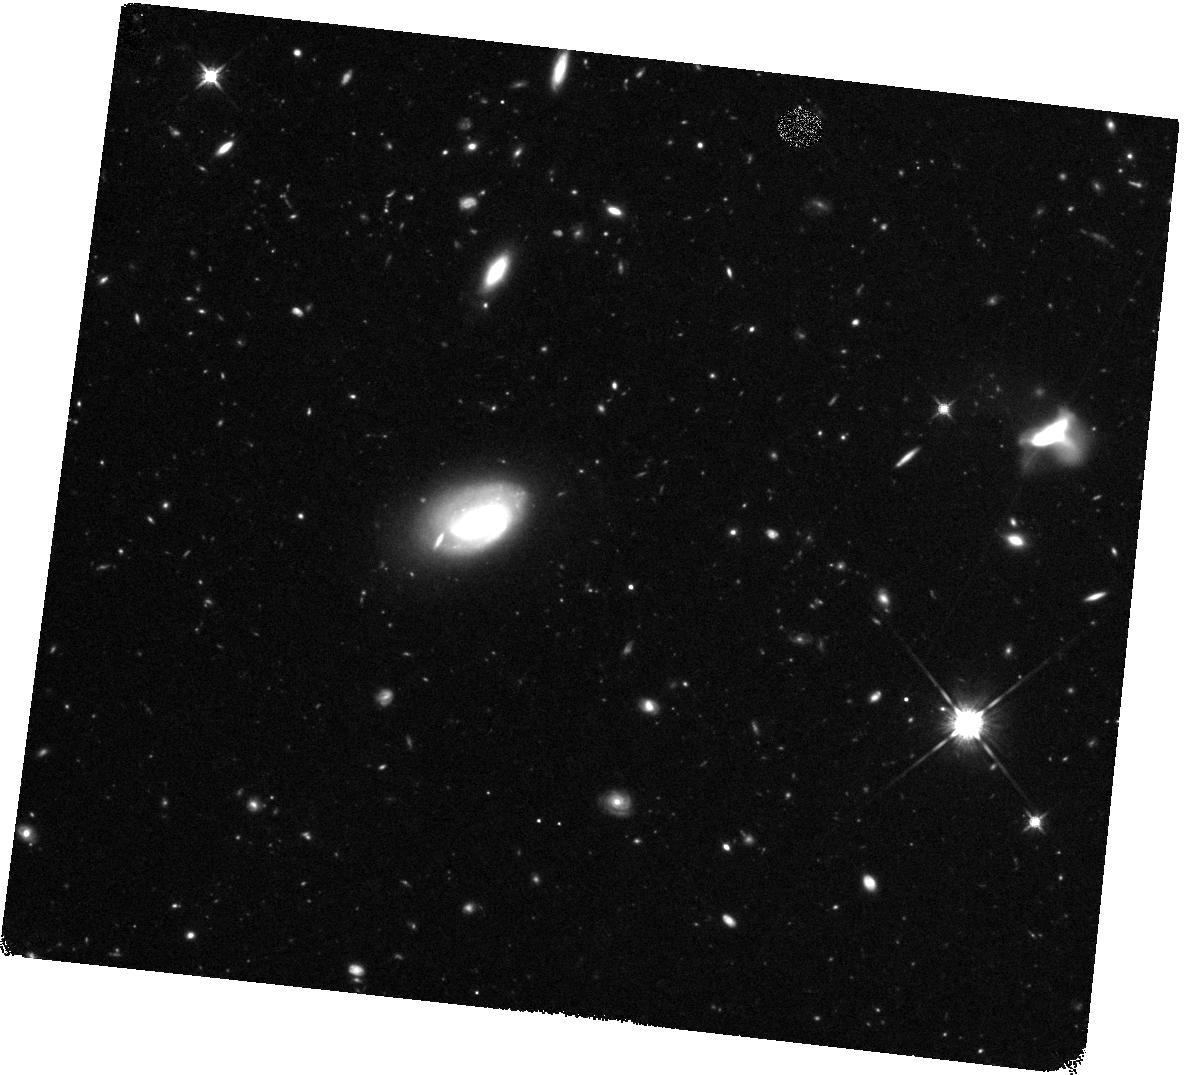
Target: HC-6I
Instrument: WFC3/IR
Filter: F140W
Exposure: 1.2 h
Observation ID: hst_11108_08_wfc3_ir_f140w_ia2g08

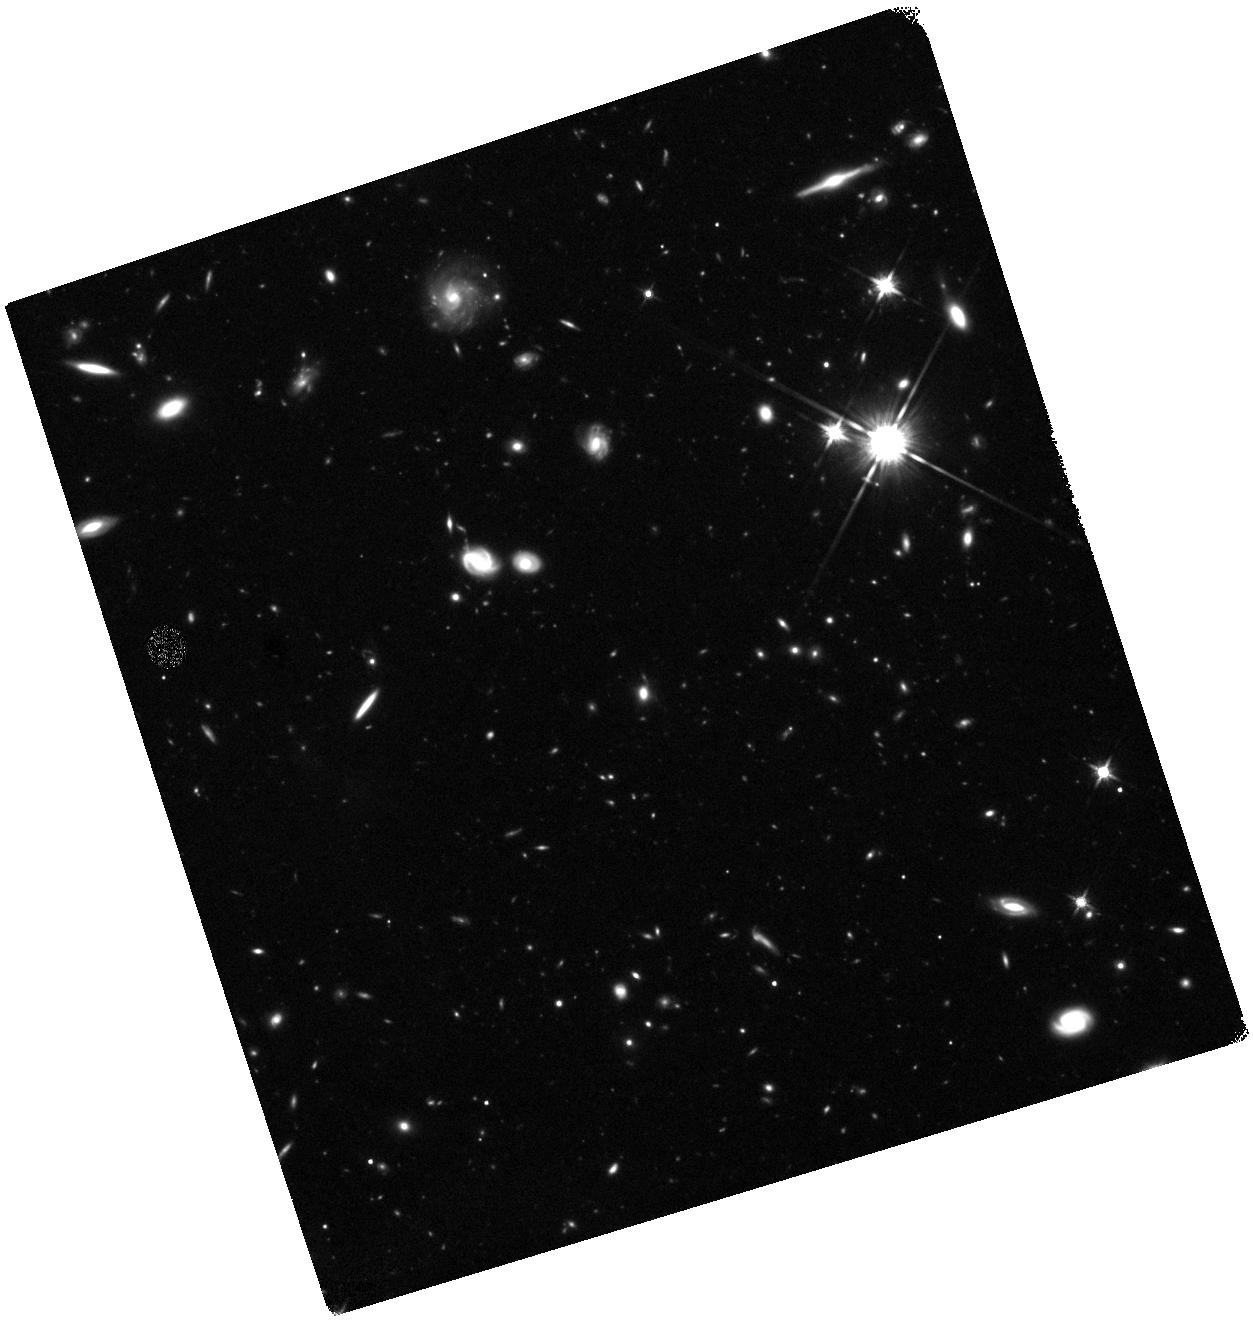
Target: HC-6G
Instrument: WFC3/IR
Filter: F140W
Exposure: 1.2 h
Observation ID: hst_11108_06_wfc3_ir_f140w_ia2g06

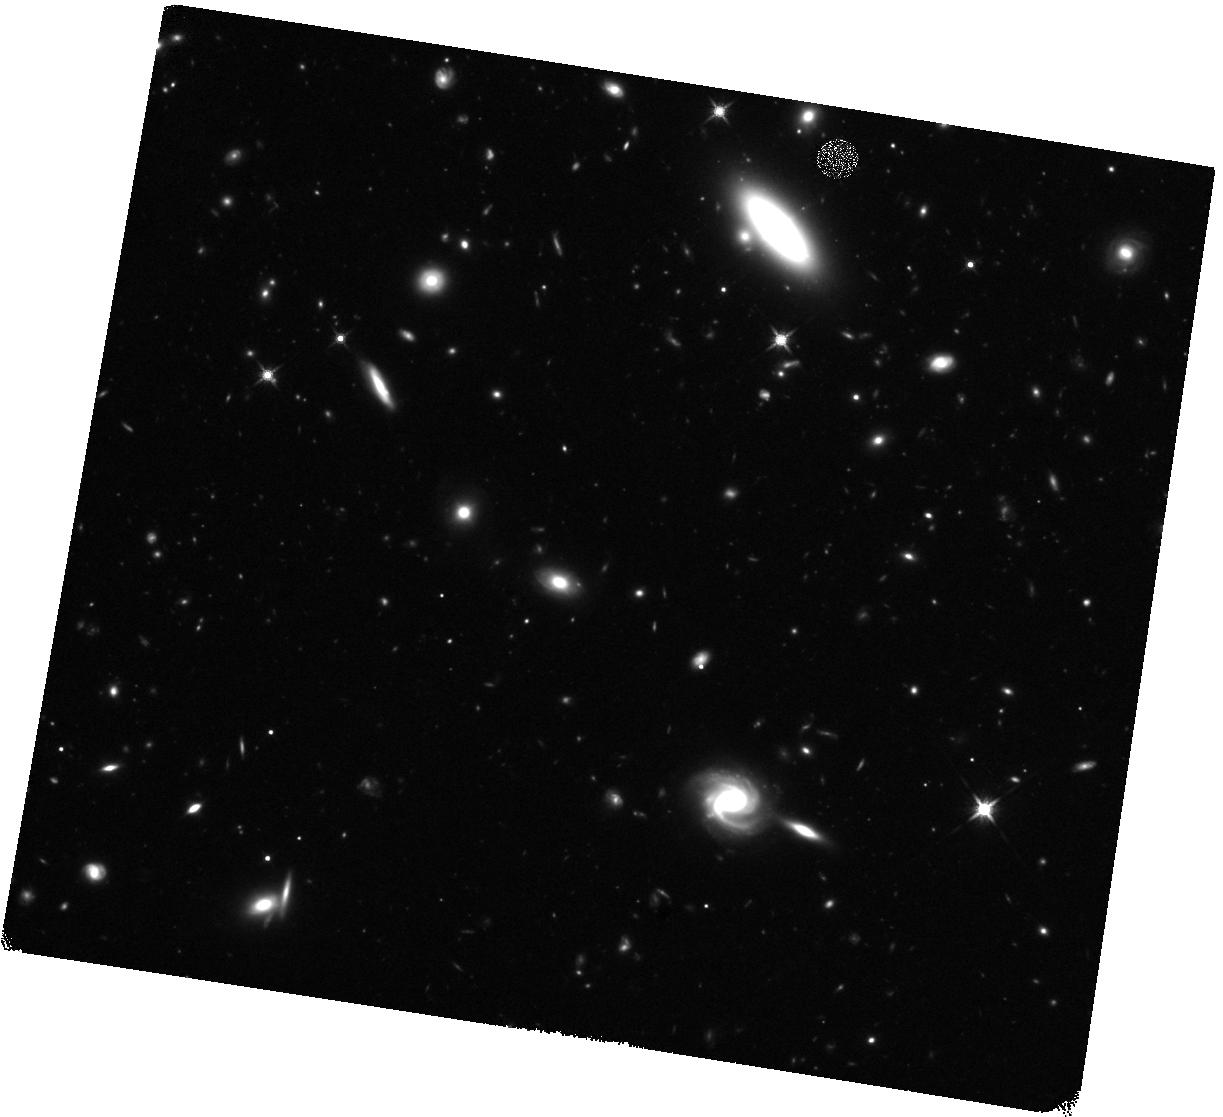
Target: HC-6DE
Instrument: WFC3/IR
Filter: F140W
Exposure: 1.2 h
Observation ID: hst_11108_03_wfc3_ir_f140w_ia2g03

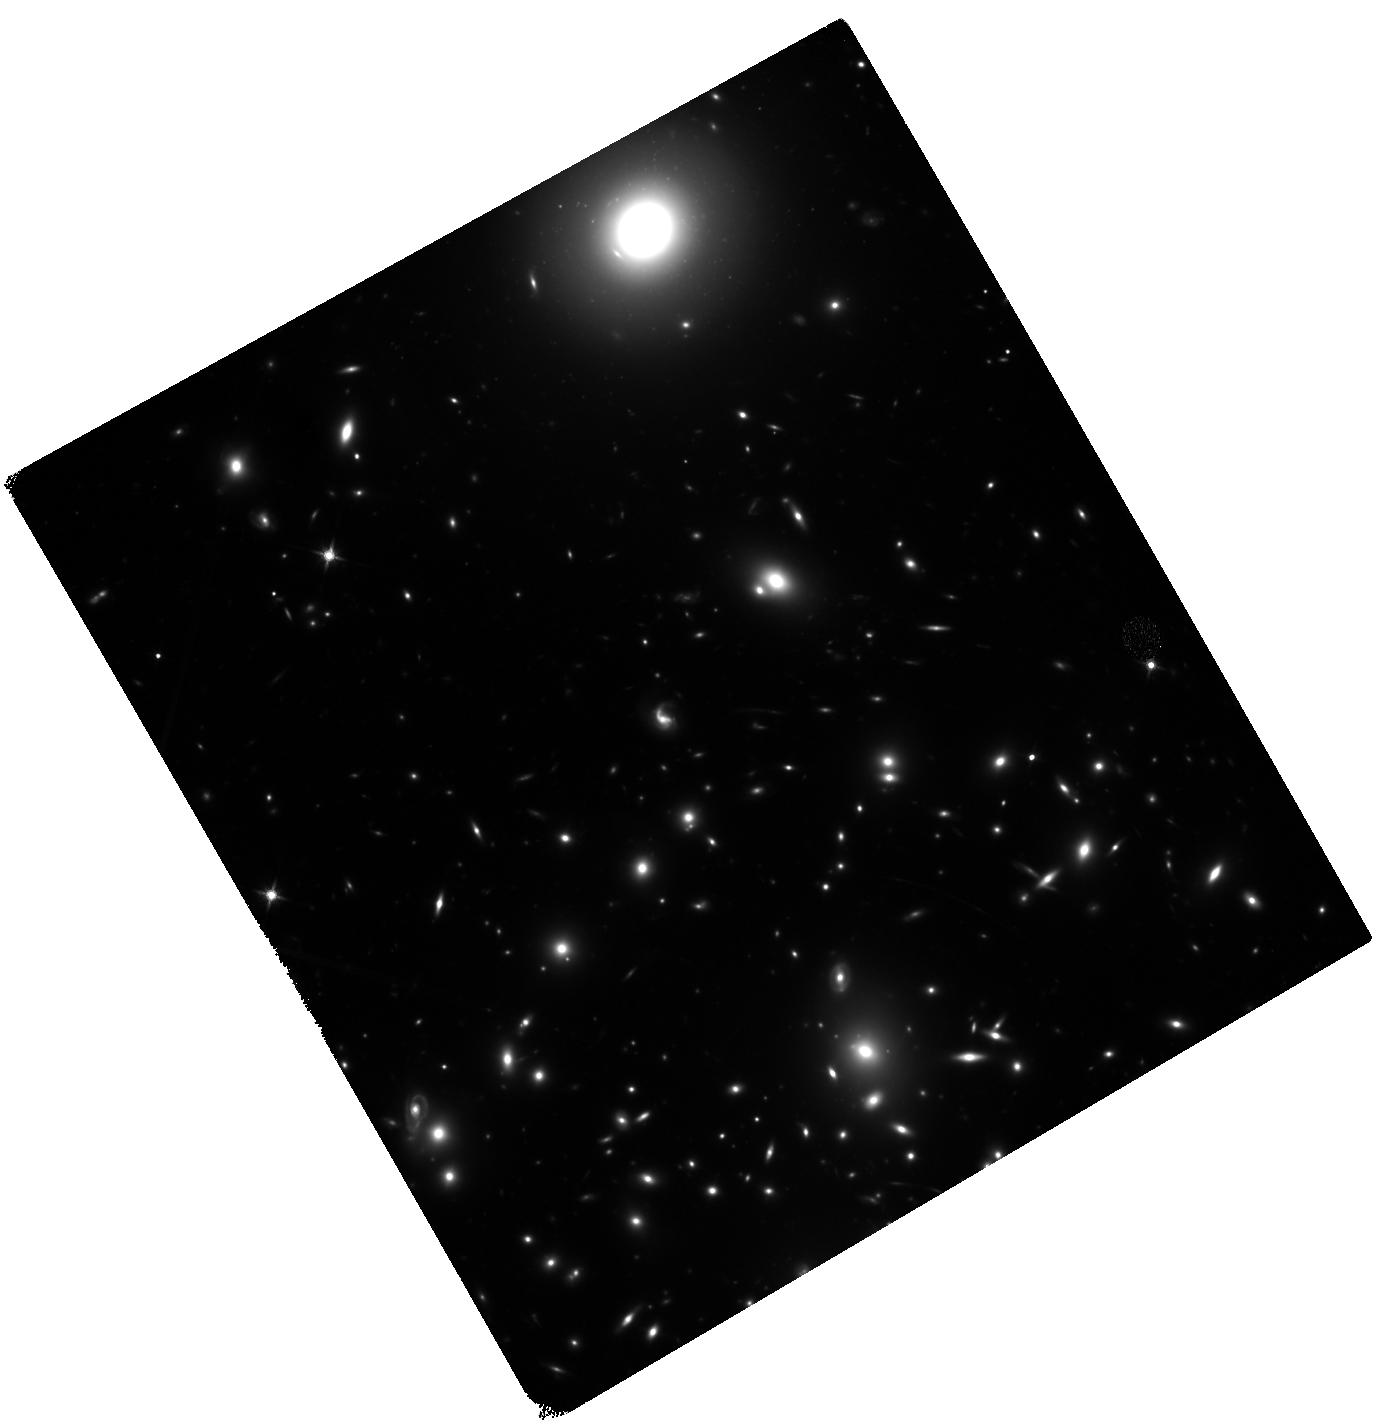
Target: HCM-6A
Instrument: WFC3/IR
Filter: F140W
Exposure: 1.2 h
Observation ID: hst_11108_05_wfc3_ir_f140w_ia2g05

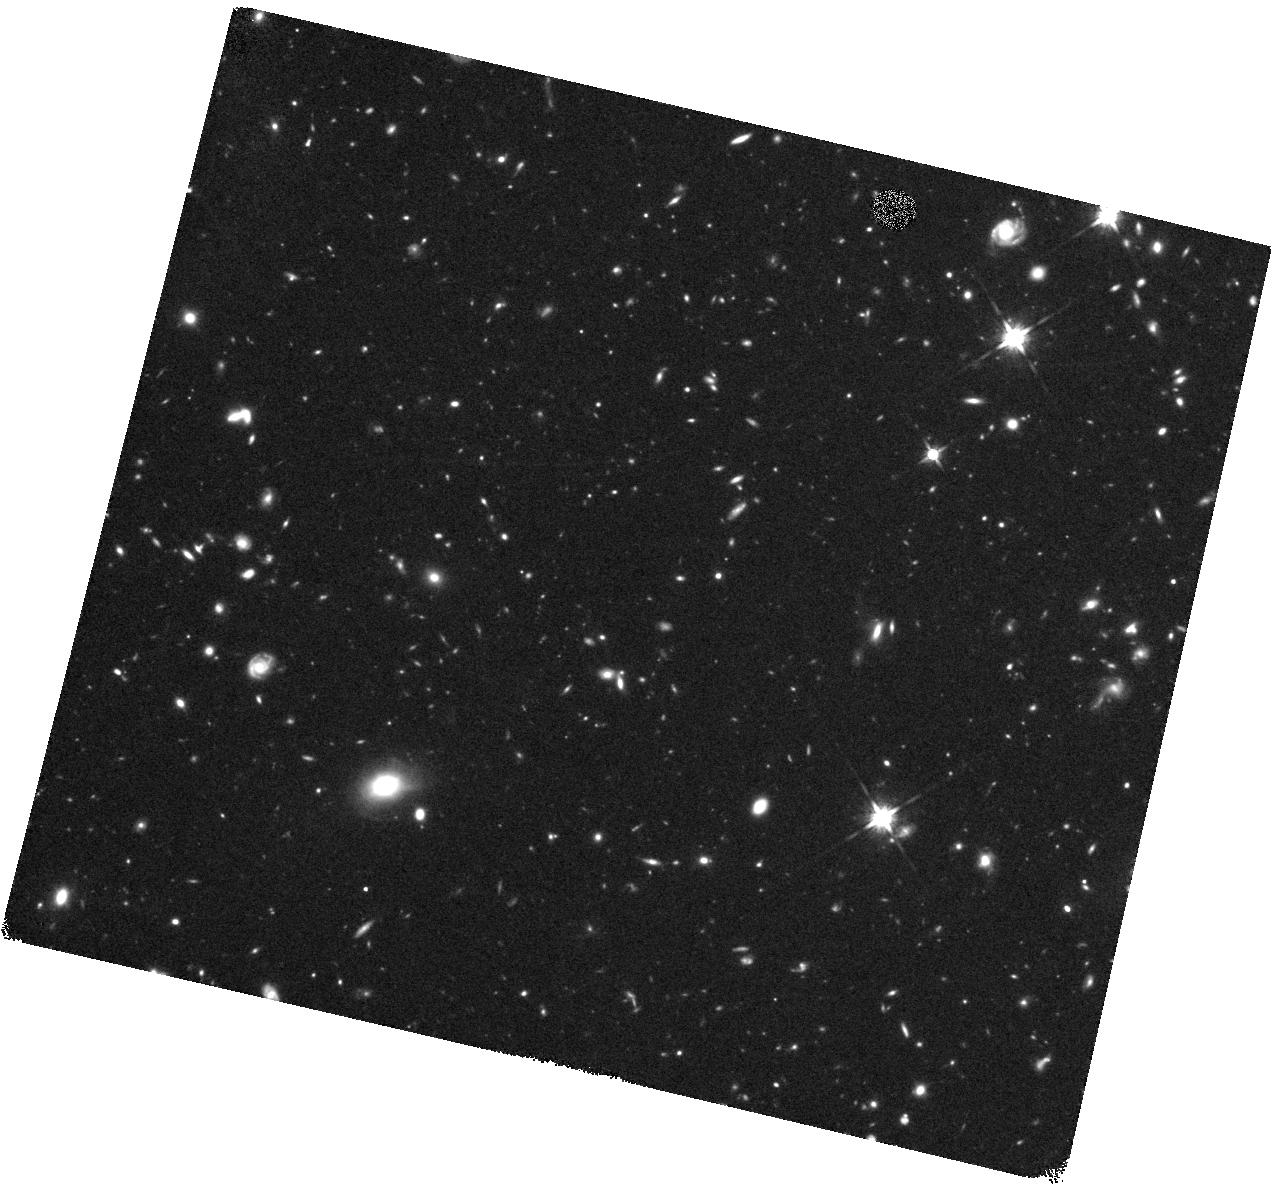
Target: HC-6H
Instrument: WFC3/IR
Filter: F140W
Exposure: 1.2 h
Observation ID: hst_11108_07_wfc3_ir_f140w_ia2g07

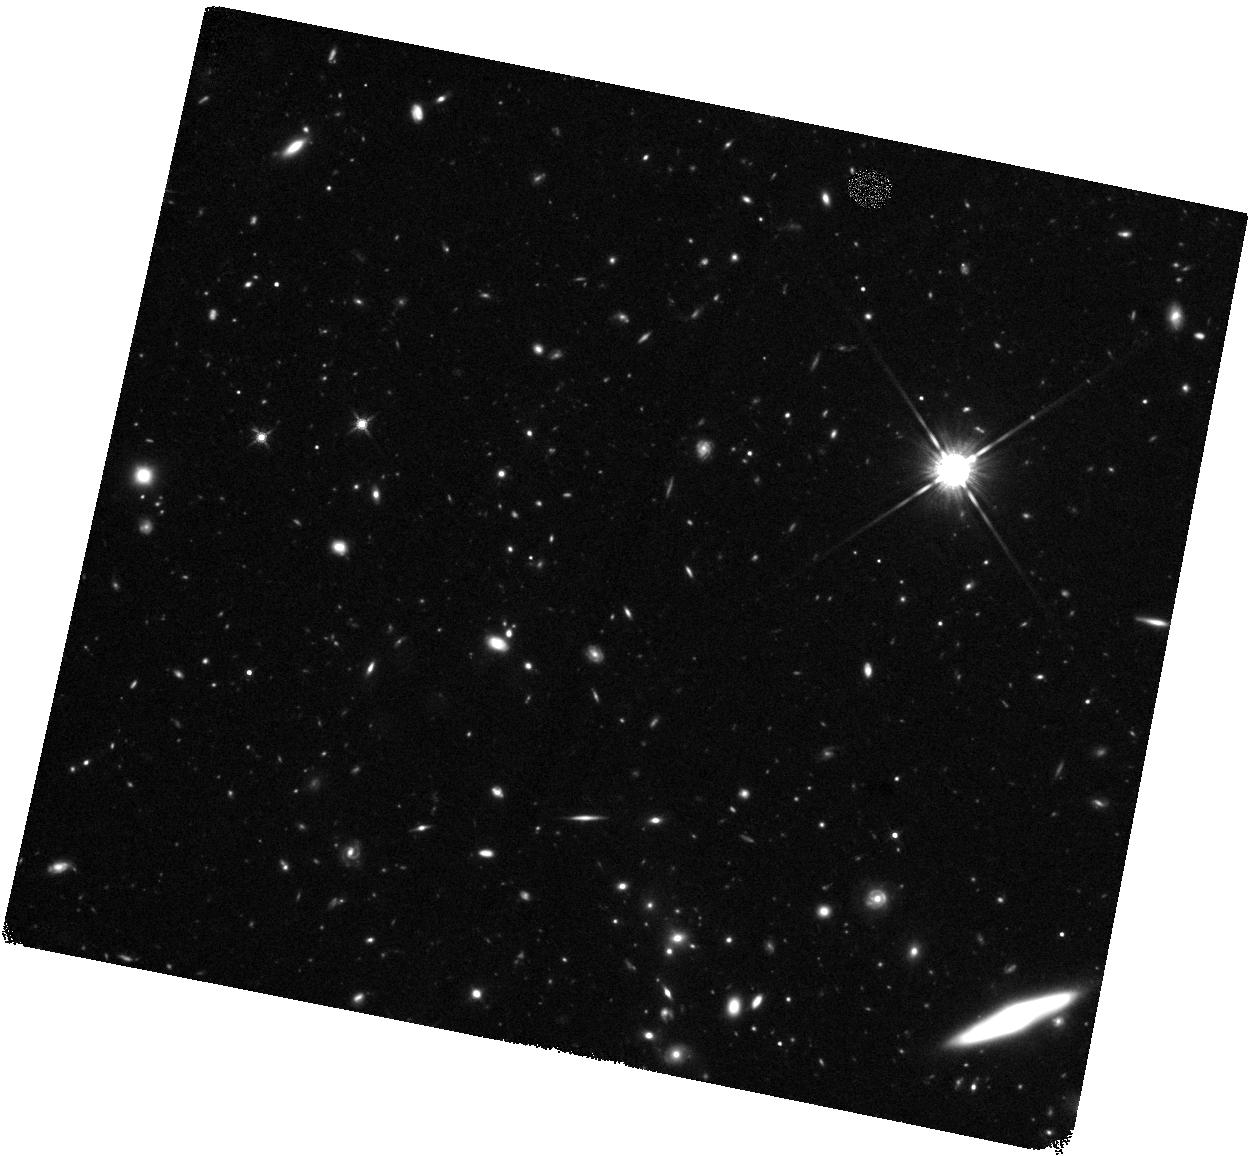
Target: HC-6C
Instrument: WFC3/IR
Filter: F140W
Exposure: 1.2 h
Observation ID: hst_11108_02_wfc3_ir_f140w_ia2g02

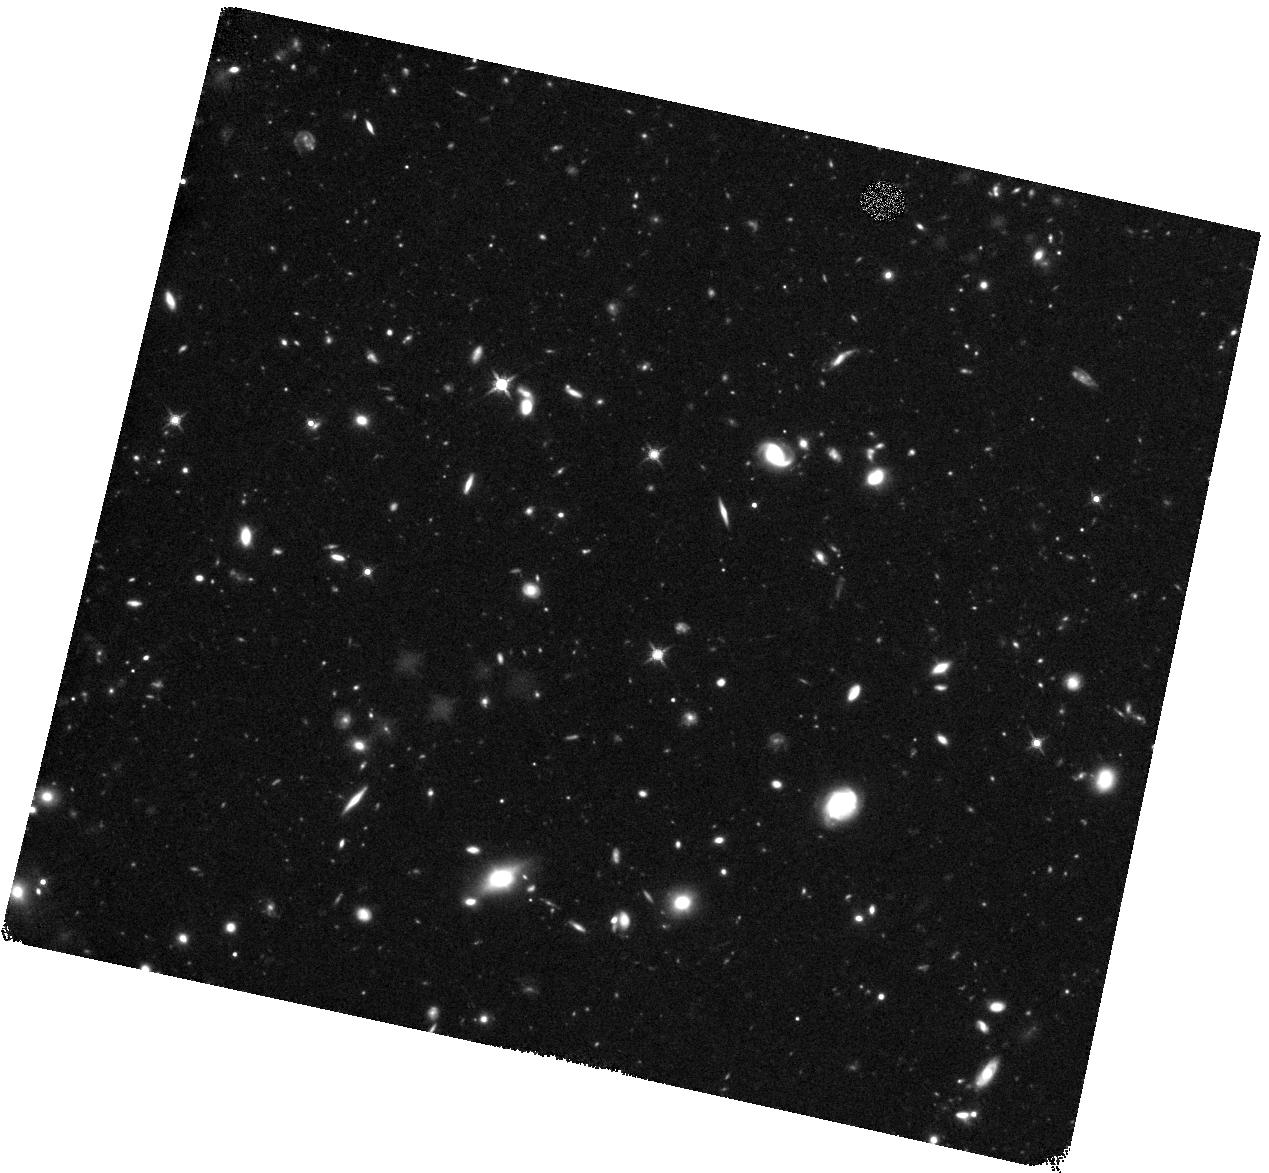
Target: HC-6B
Instrument: WFC3/IR
Filter: F140W
Exposure: 1.2 h
Observation ID: hst_11108_01_wfc3_ir_f140w_ia2g01

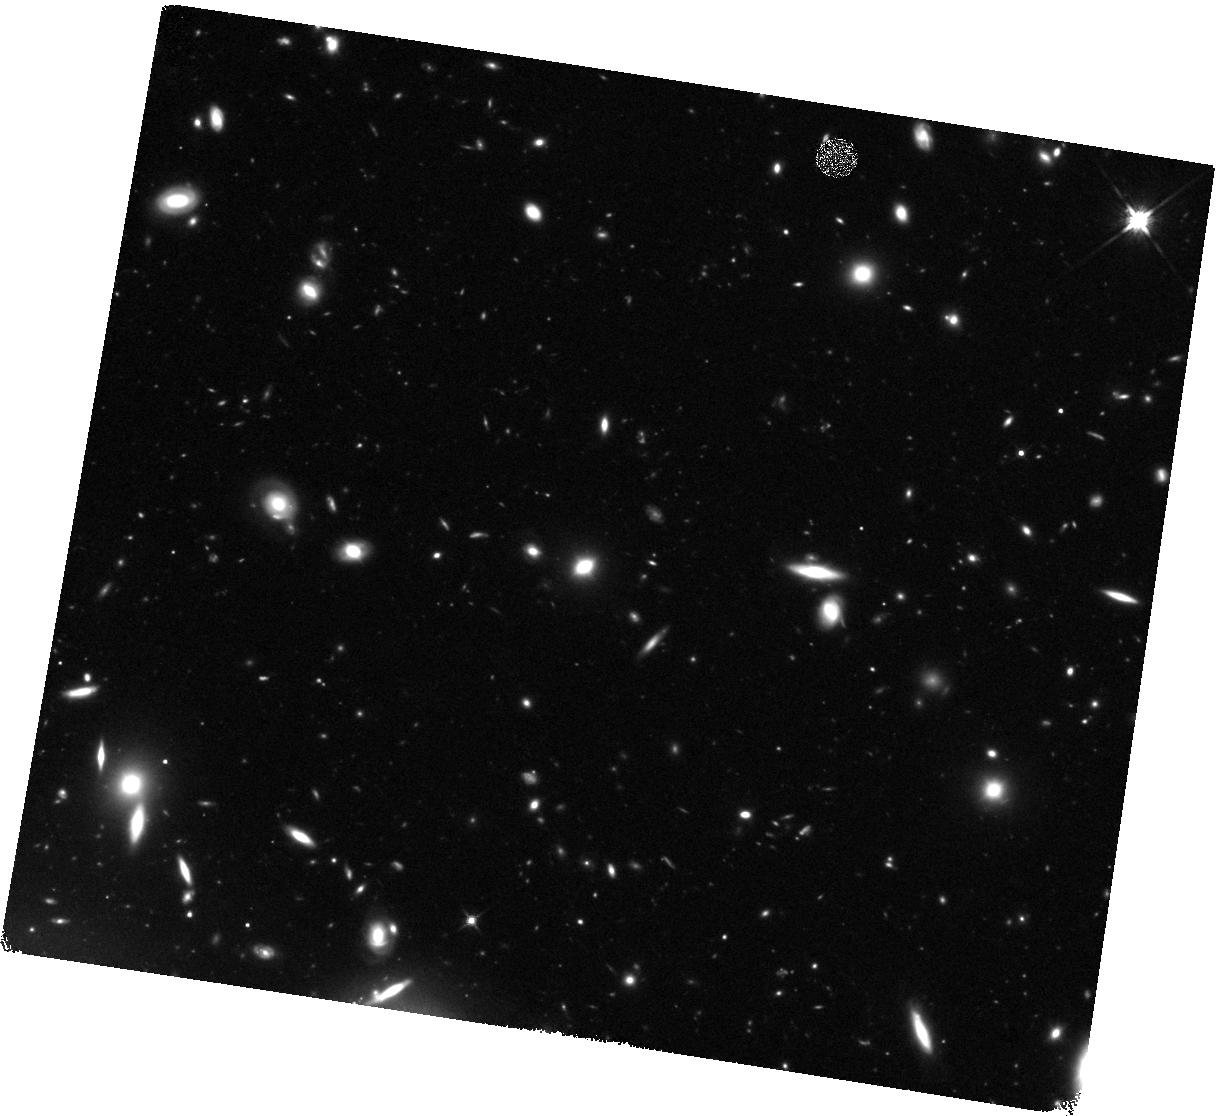
Target: HC-6F
Instrument: WFC3/IR
Filter: F140W
Exposure: 1.2 h
Observation ID: hst_11108_04_wfc3_ir_f140w_ia2g04

Near Infrared Observations of a Sample of z~6.5-6.7 Galaxies (PI: Hu, Esther M.)

The majority of the most distant galaxies discovered to date have been found by strong Lyman alpha emission at red optical wavelengths. An accurate estimate of the star formation rates for these objects requires a measurement of the line-free UV continuum, which must be taken at infrared wavelengths. Here we propose to obtain imaging with WFC3 in the F140W filter for a sample of 9 Lyman alpha galaxies with redshifts z~6.5 up to z=6.740 from a complete, flux-limited widefield narrowband and multi-color survey conducted on the 8-m Subaru Telescope. This program will investigate galaxy morphologies and star formation for a uniform sample of the highest redshift galaxies now known.